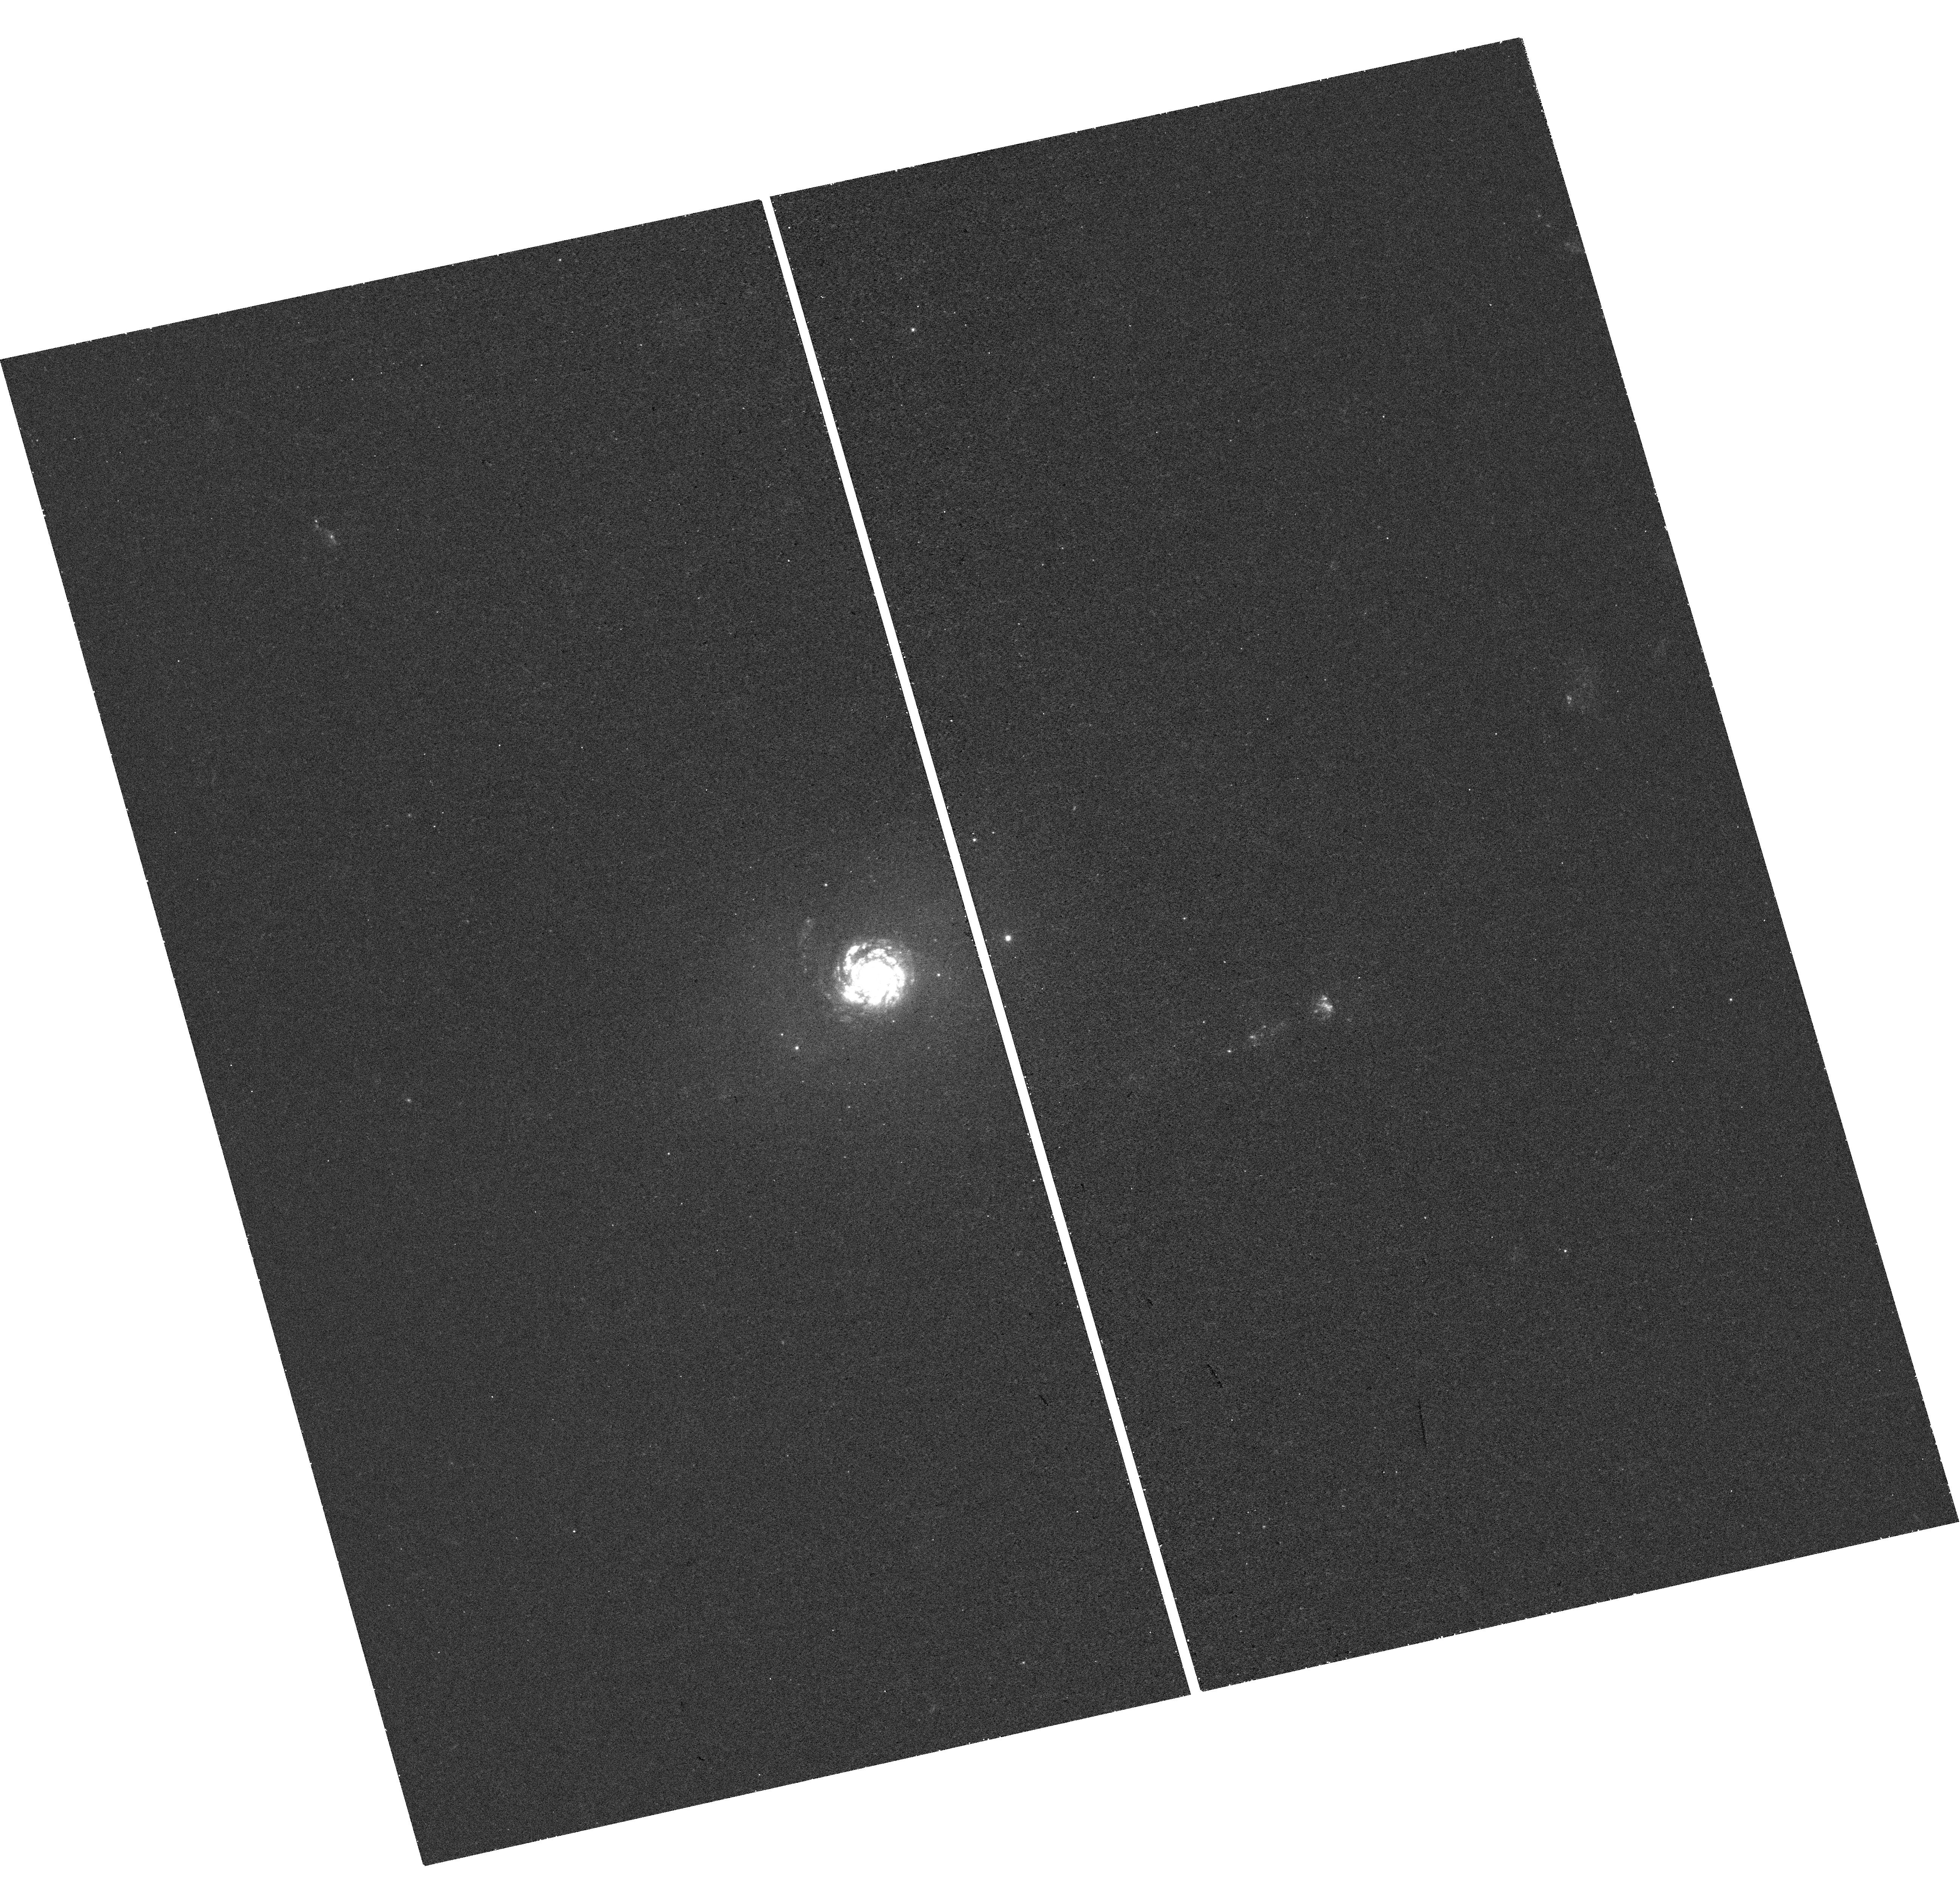
Target: NGC-7252. Instrument: WFC3/UVIS. Filter: F275W. Exposure: 44 min. Observation ID: hst_14593_03_wfc3_uvis_f275w_id7803

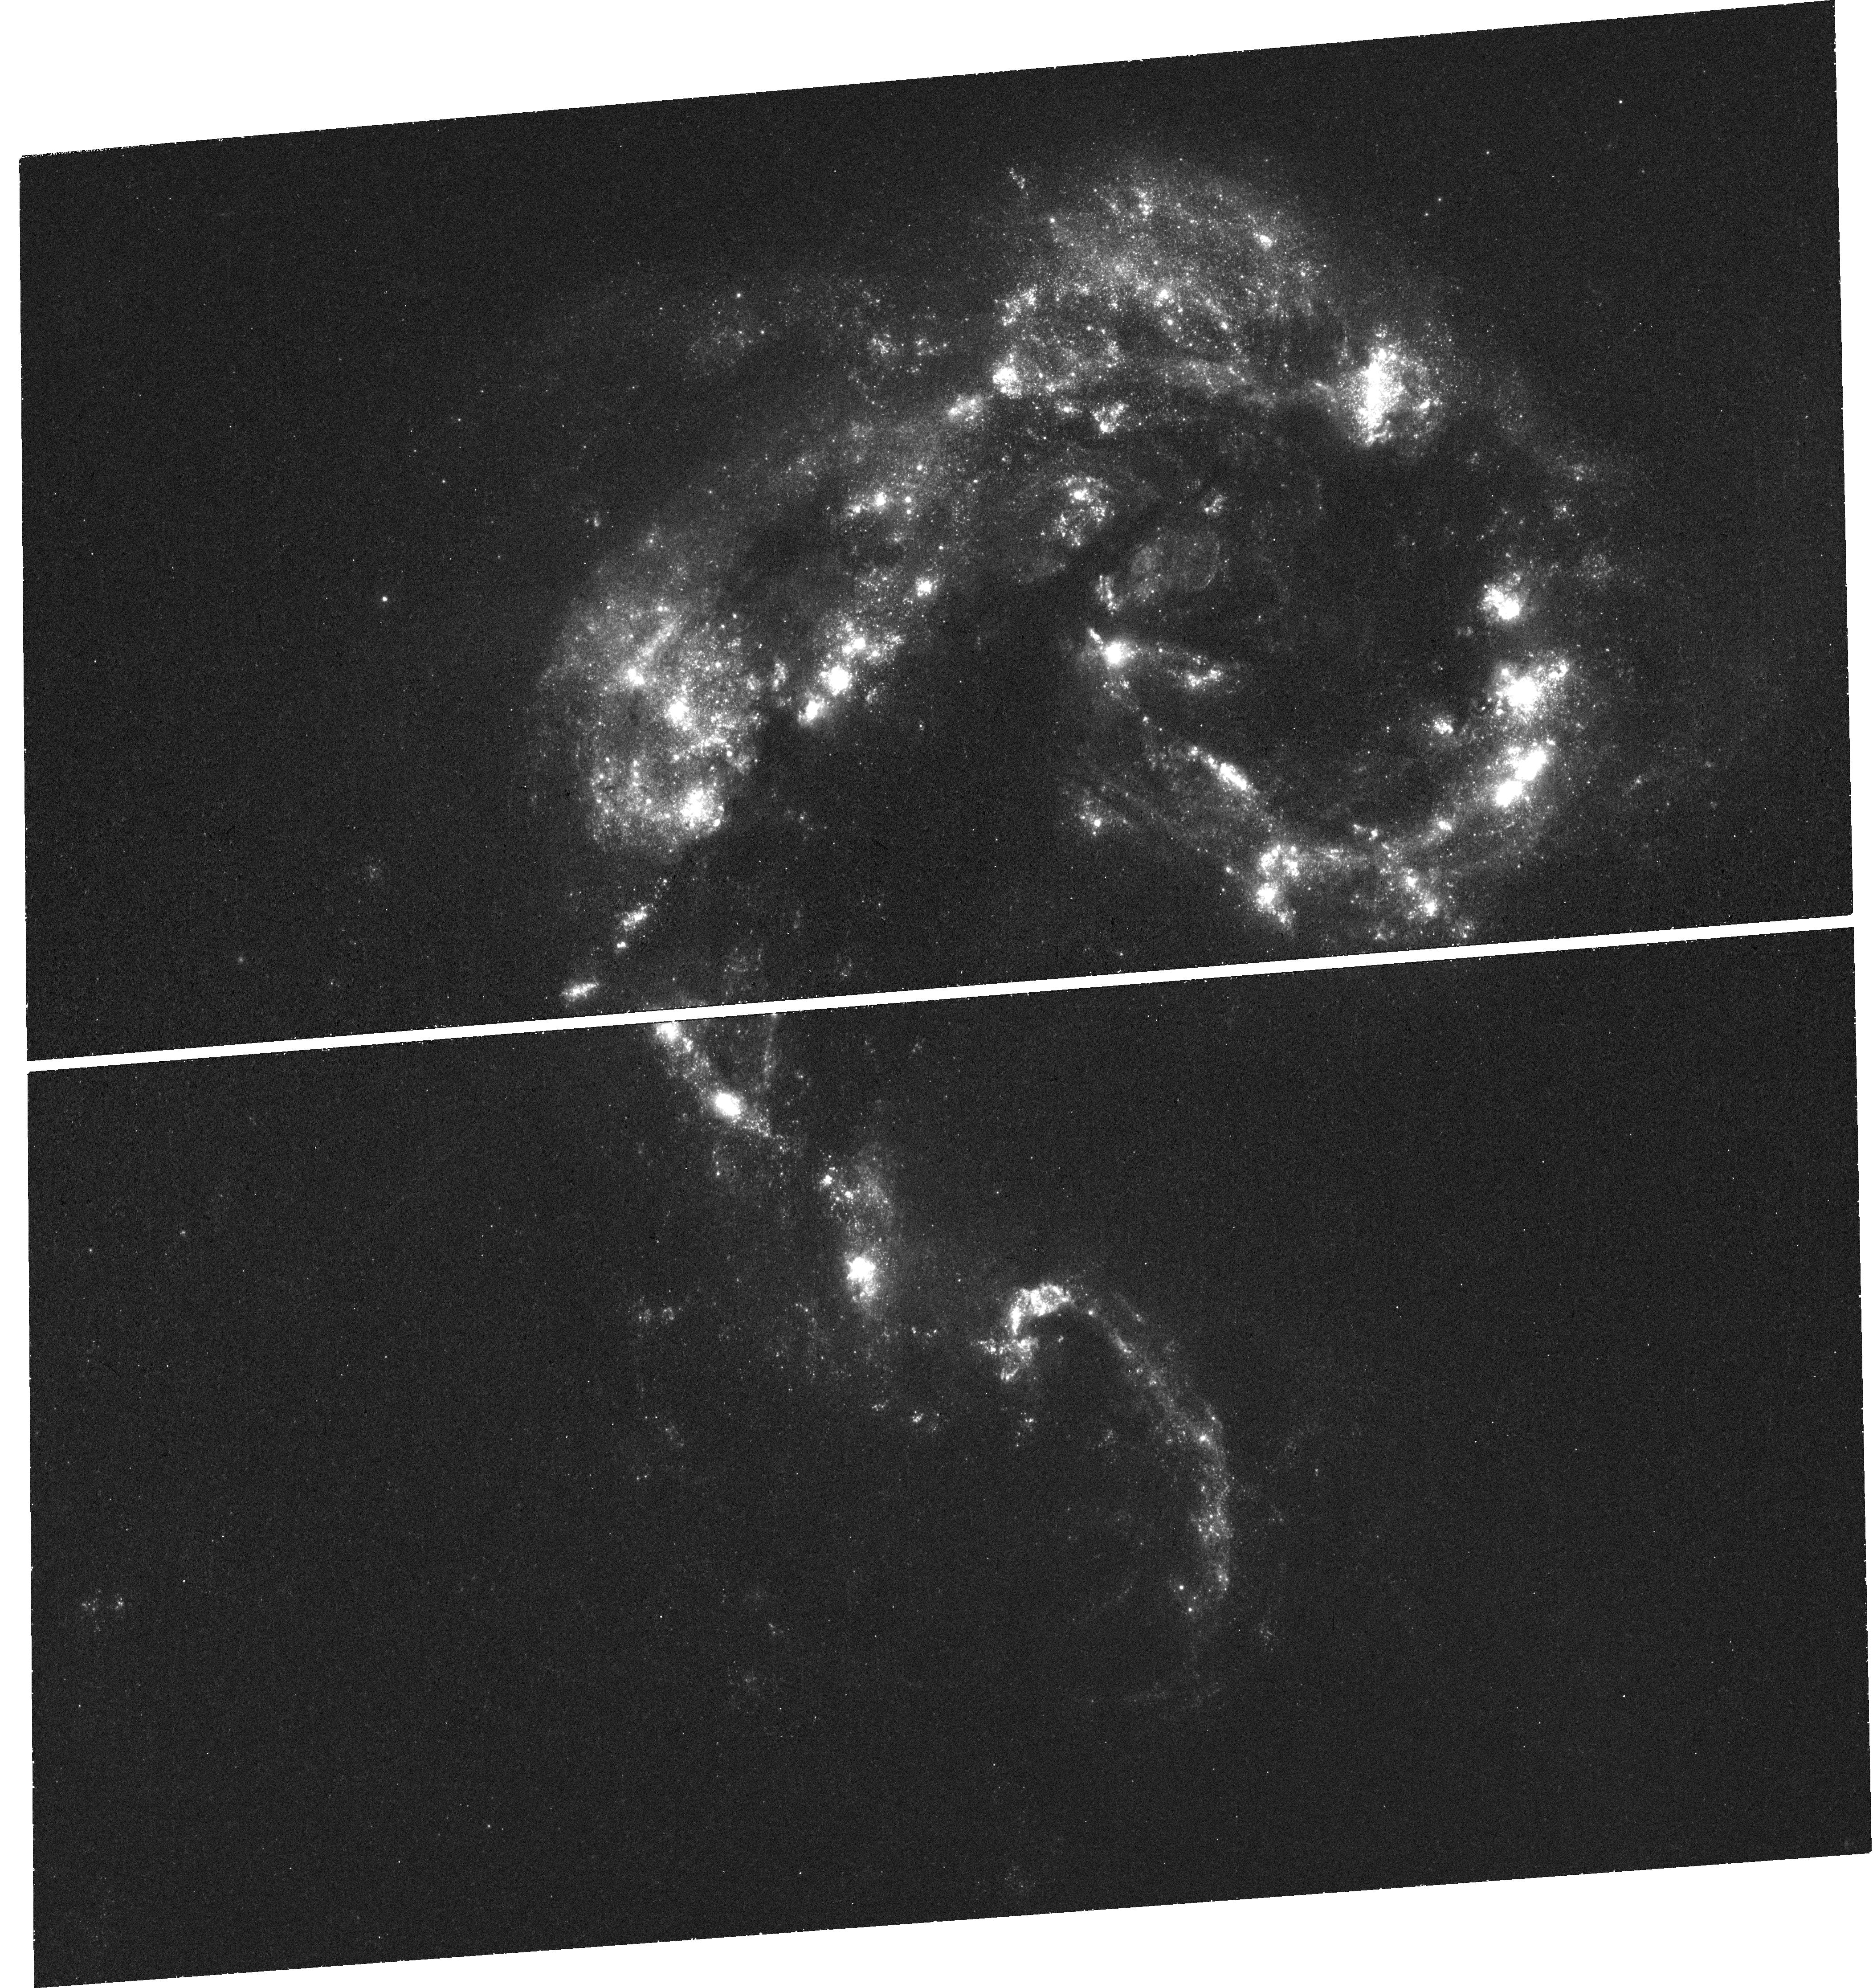
Target: NGC-4038. Instrument: WFC3/UVIS. Filter: F275W. Exposure: 44 min. Observation ID: hst_14593_02_wfc3_uvis_f275w_id7802

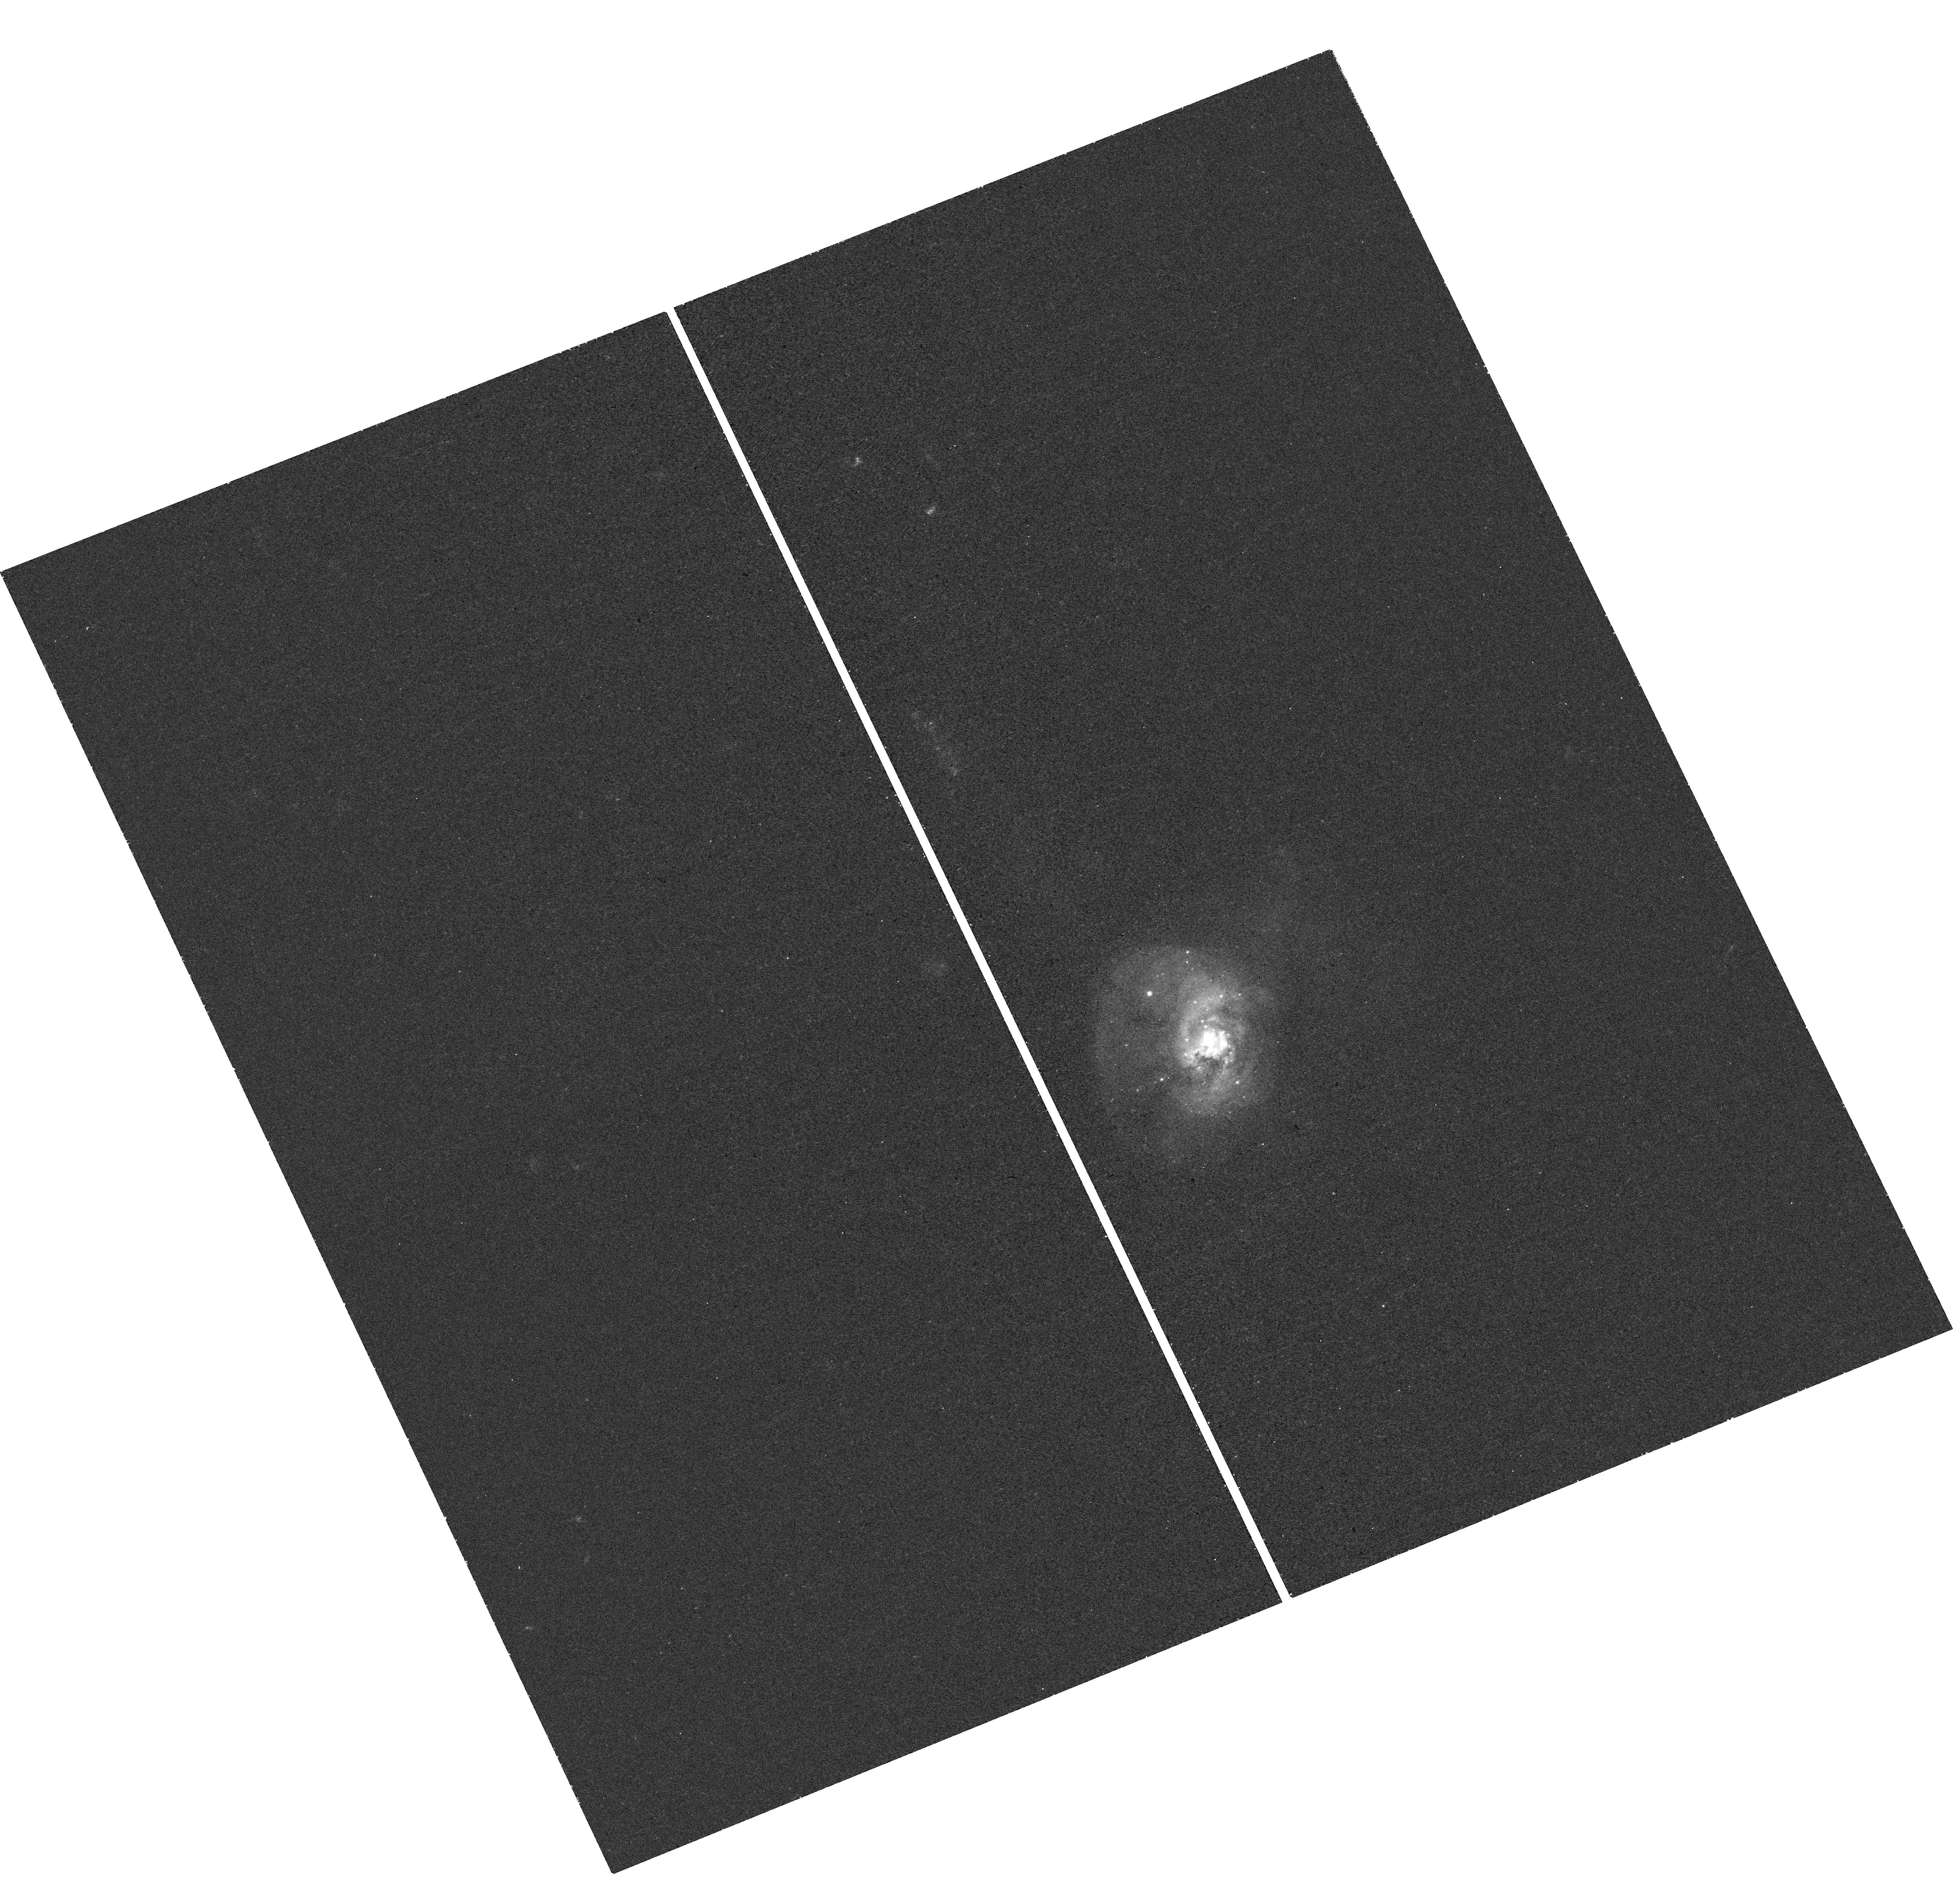
Target: NGC-34. Instrument: WFC3/UVIS. Filter: F275W. Exposure: 43 min. Observation ID: hst_14593_01_wfc3_uvis_f275w_id7801

Constraining the Origin of Multiple Populations in Globular Clusters (PI: Bastian, Nate)

Ancient Globular Clusters (GCs), once thought to be the quintessential single stellar population, are now known to host multiple populations, with varying metal (and presumably helium) content between stars. Many scenarios have been put forward to explain the presence of the multiple populations, several of which rely on multiple generations of stars, with the first generation chemically enriching further generations. Testing these scenarios is difficult as nearby young clusters, that can be resolved into their constituent stars, do not show age/abundance spreads. It has been suggested that this is the case because the young clusters are not massive enough (>5*10^5 Msun) to hold onto their stellar ejecta, and hence follow a different evolutionary path than GCs. We propose UV imaging of a sample of massive (>10^6 Msun) young (50-500 Myr) clusters, in order to combine them with our ground based medium resolution high S/N VLT/X-shooter spectroscopy (and existing HST U-band and optical imaging), to confirm or refute age spreads within them. We will be able to place limits of >10-to-1, first-to-second generation mass ratios, which will directly test popular globular cluster formation models.